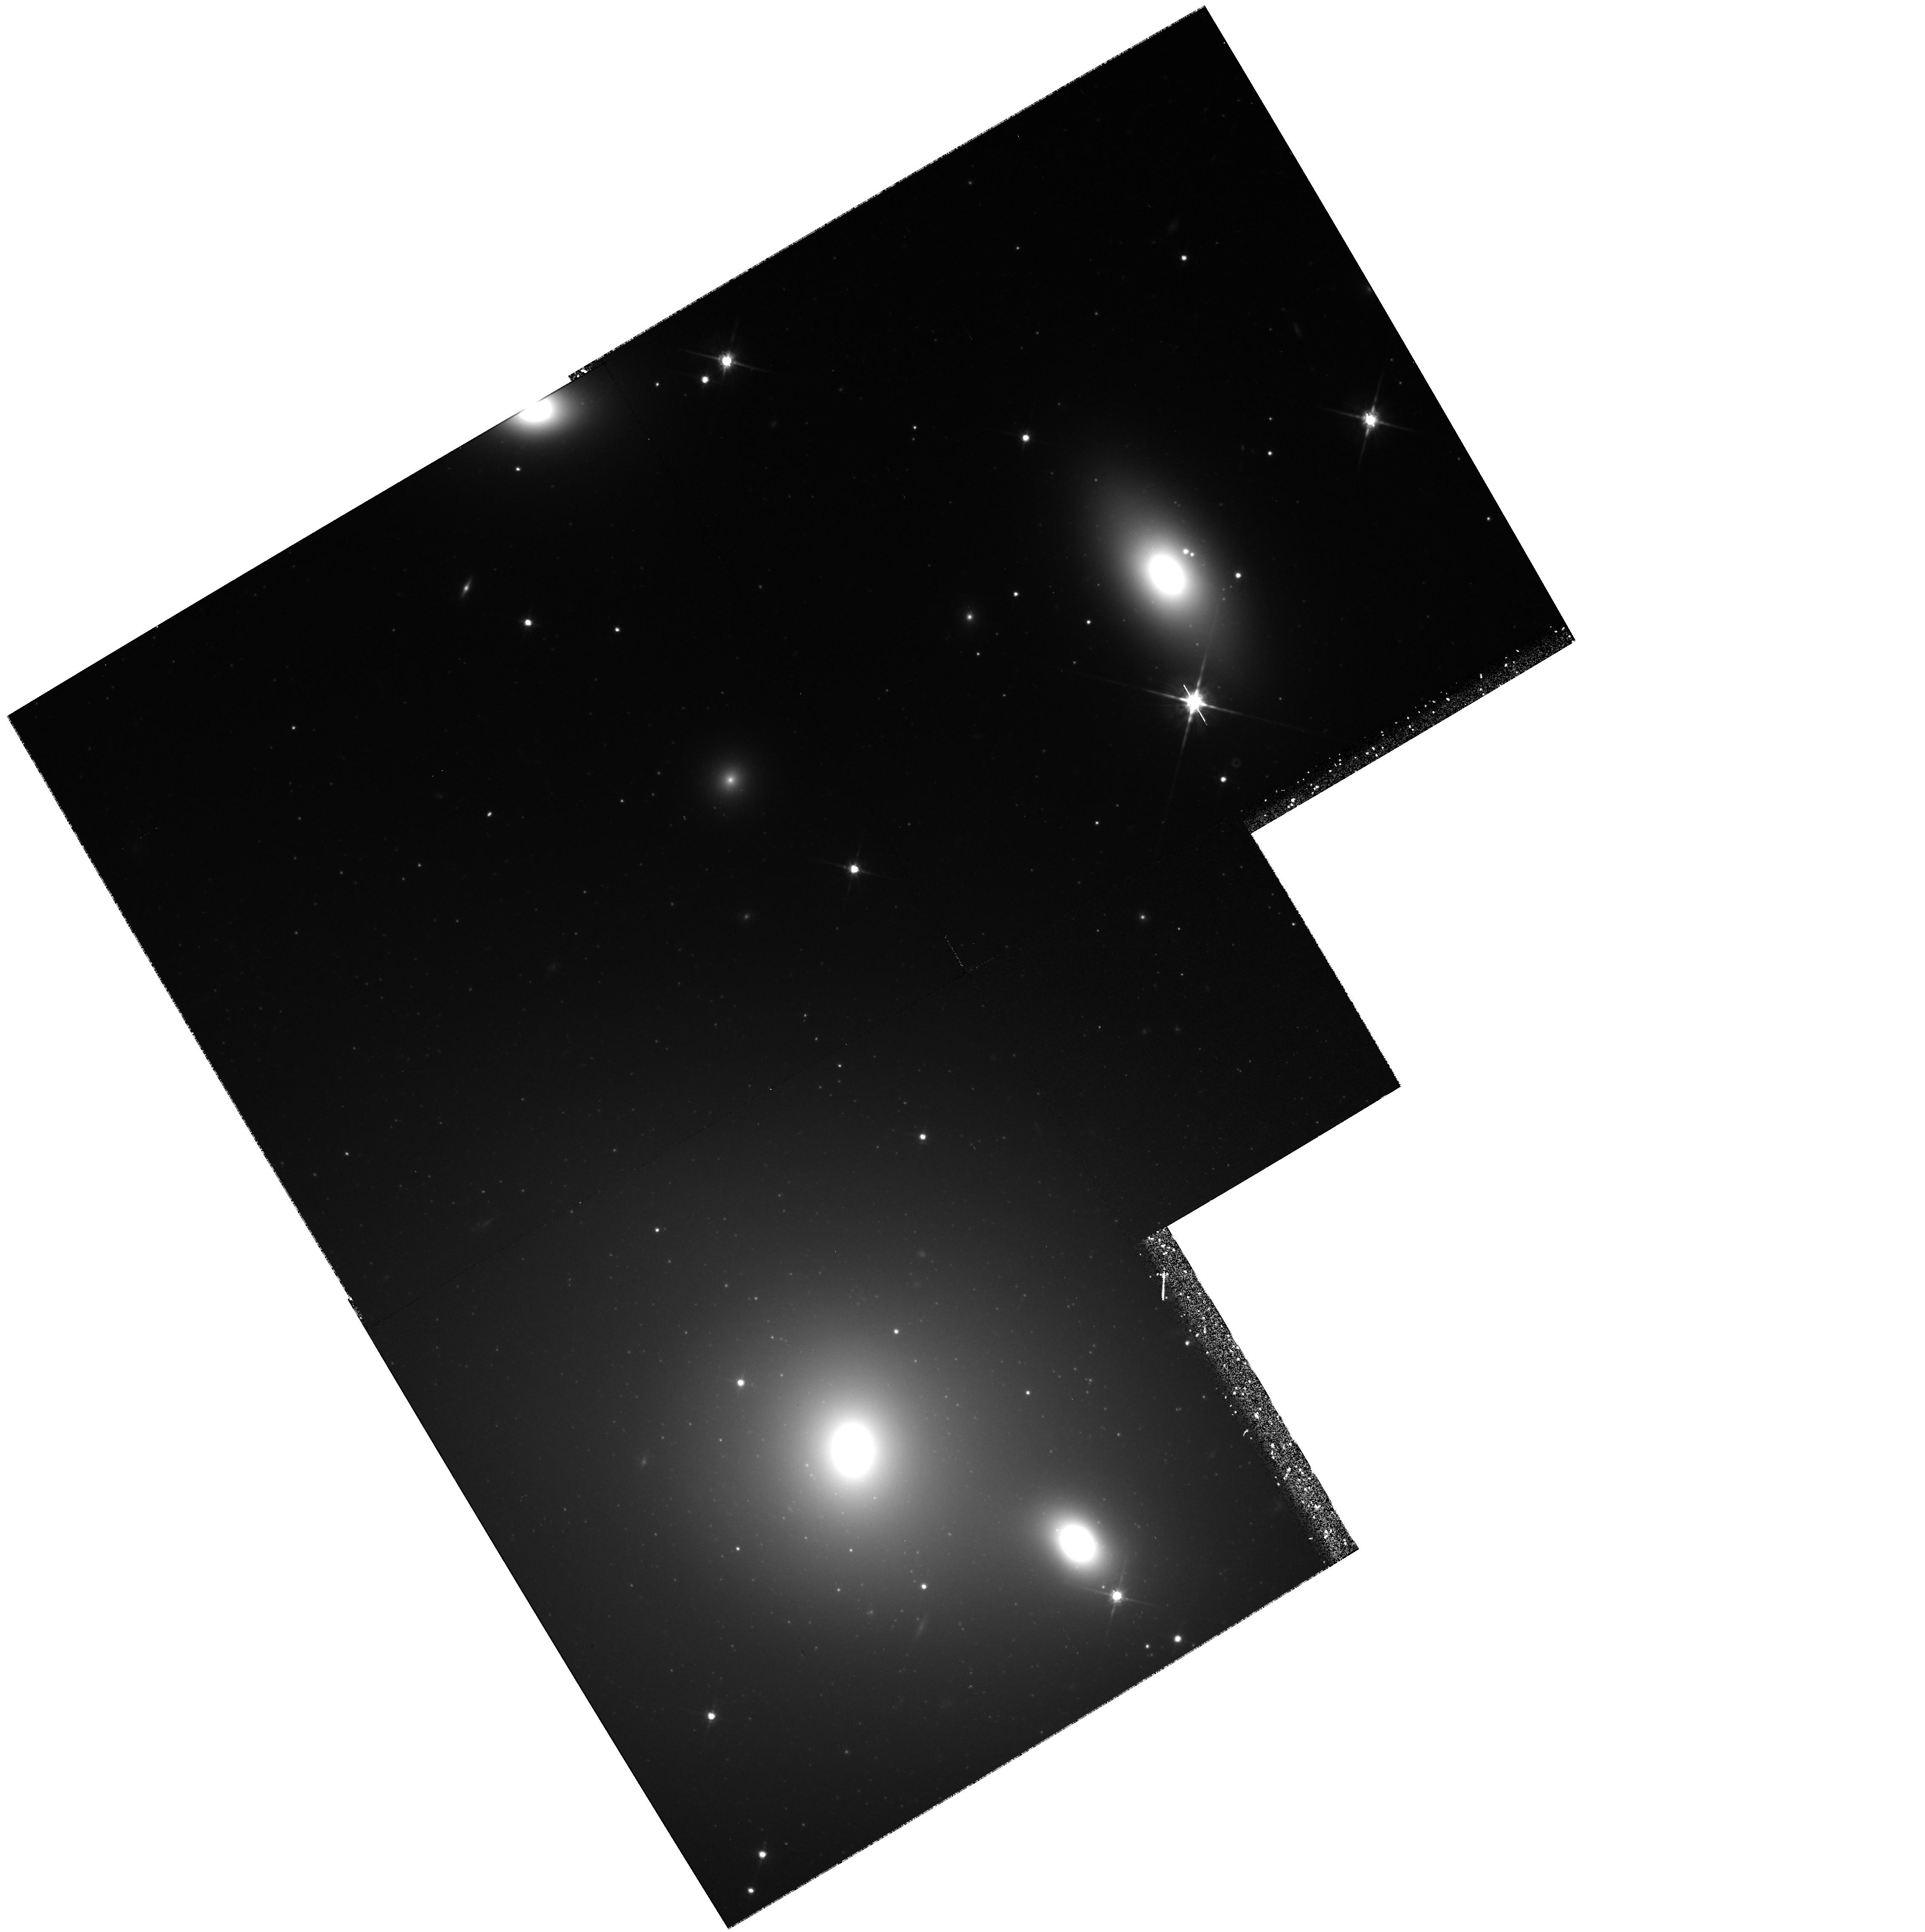
Target: NGC1129
Instrument: WFPC2/PC
Filter: F814W
Exposure: 1.8 h
Observation ID: hst_6810_01_wfpc2_pc_f814w_u40501

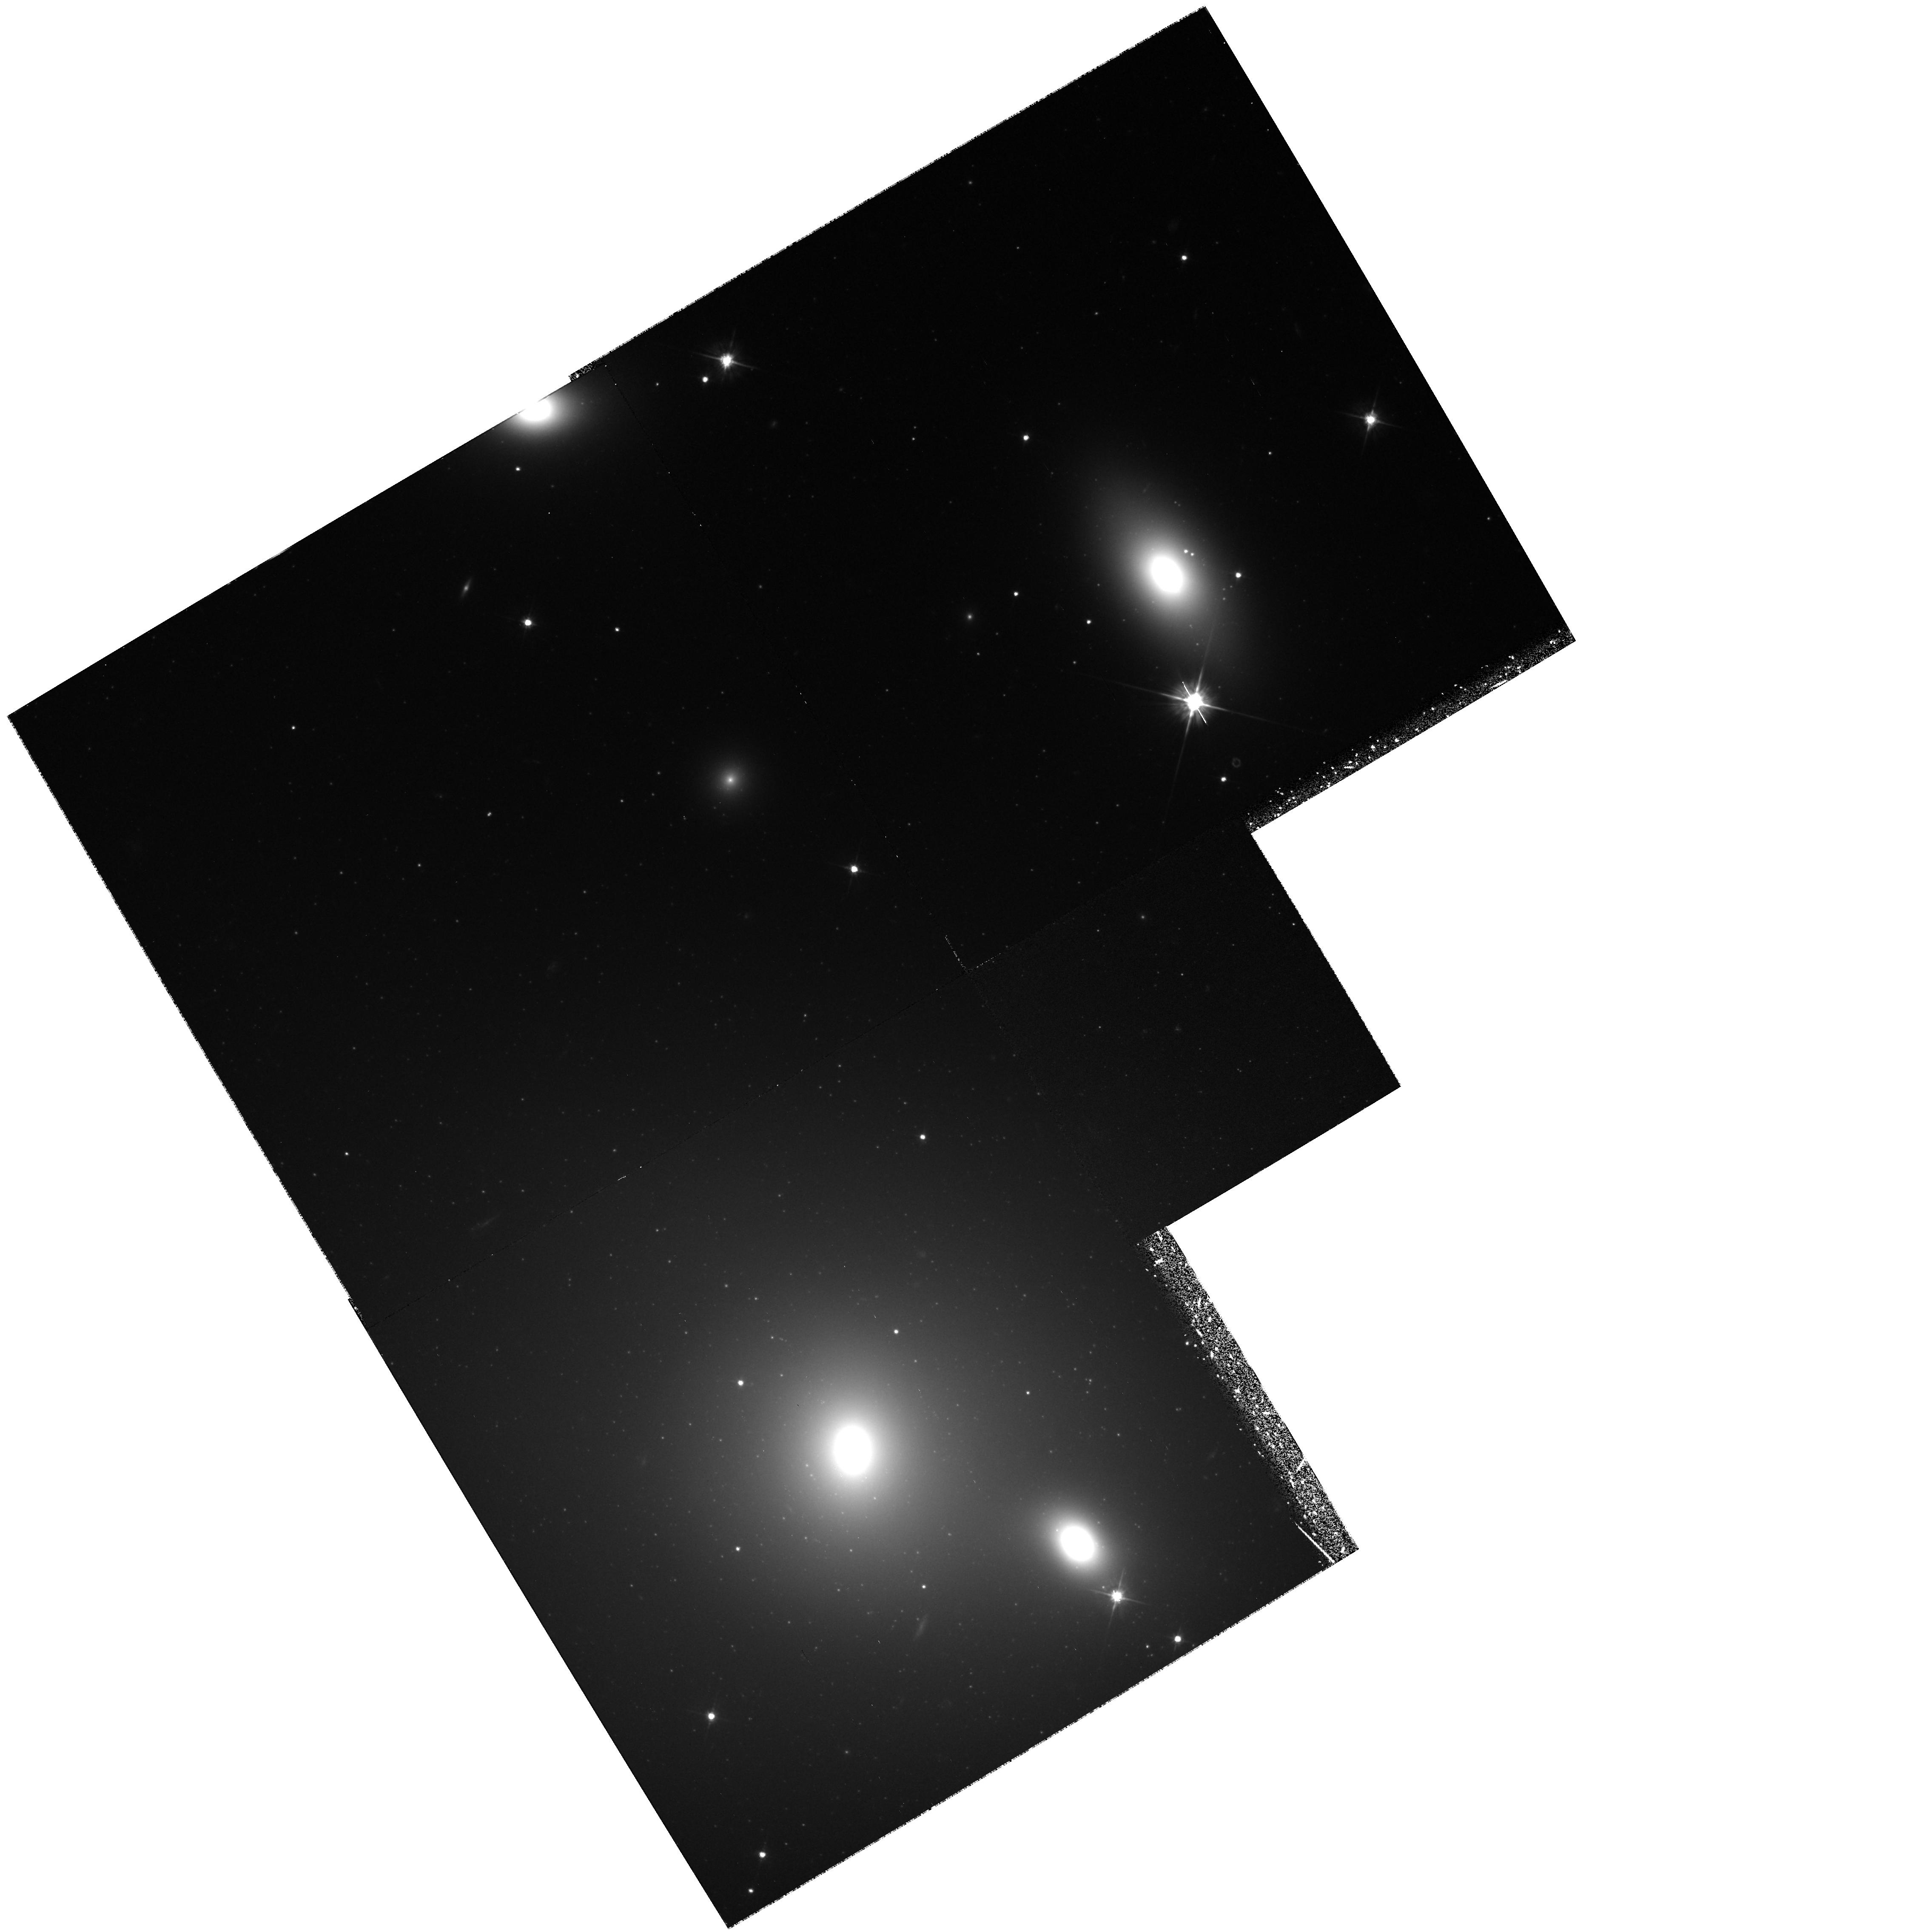
Target: NGC1129
Instrument: WFPC2/PC
Filter: F555W
Exposure: 1.8 h
Observation ID: hst_6810_01_wfpc2_pc_f555w_u40501

The Globular Cluster Systems of Distant Giant Ellipticals (PI: Geisler, Douglas)

We propose a definitive test of two competing scenarios for the origin of the rare high specific frequency (S) globular cluster systems (GCS) -- the empirical result that such systems are only found in cD galaxies and the recent suggestion by West et al. (1995) that such systems are instead due to the presence of a large number of intracluster globular clusters (IGCs). We will observe the GCSs of two galaxies in order to unambiguously discriminate between these two alternatives. NGC 1129 is situated at the center of a massive cluster yet it is not a cD. UGC 9799 has the highest S value known; however, this determination is based on only the brightest magnitude of the luminosity function (GCLF). This is one of the key galaxies in the West et al. scenario but the derived S value is very uncertain. Our observations will also improve our knowledge of the mean GCS metallicity: parent galaxy luminosity relation at the very bright end where current data are very sparse. How much scatter does this relation have and does its nature change at very high luminosity? Both of these galaxies are among the most luminous known. We will also obtain metallicities for a large number of clusters per galaxy in order to search for bimodality as predicted by merger models. The GCLF turnover in NGC 1129 will be observed and will be used to check the metallicity dependance of this feature and further investigate its use as a distance indicator.